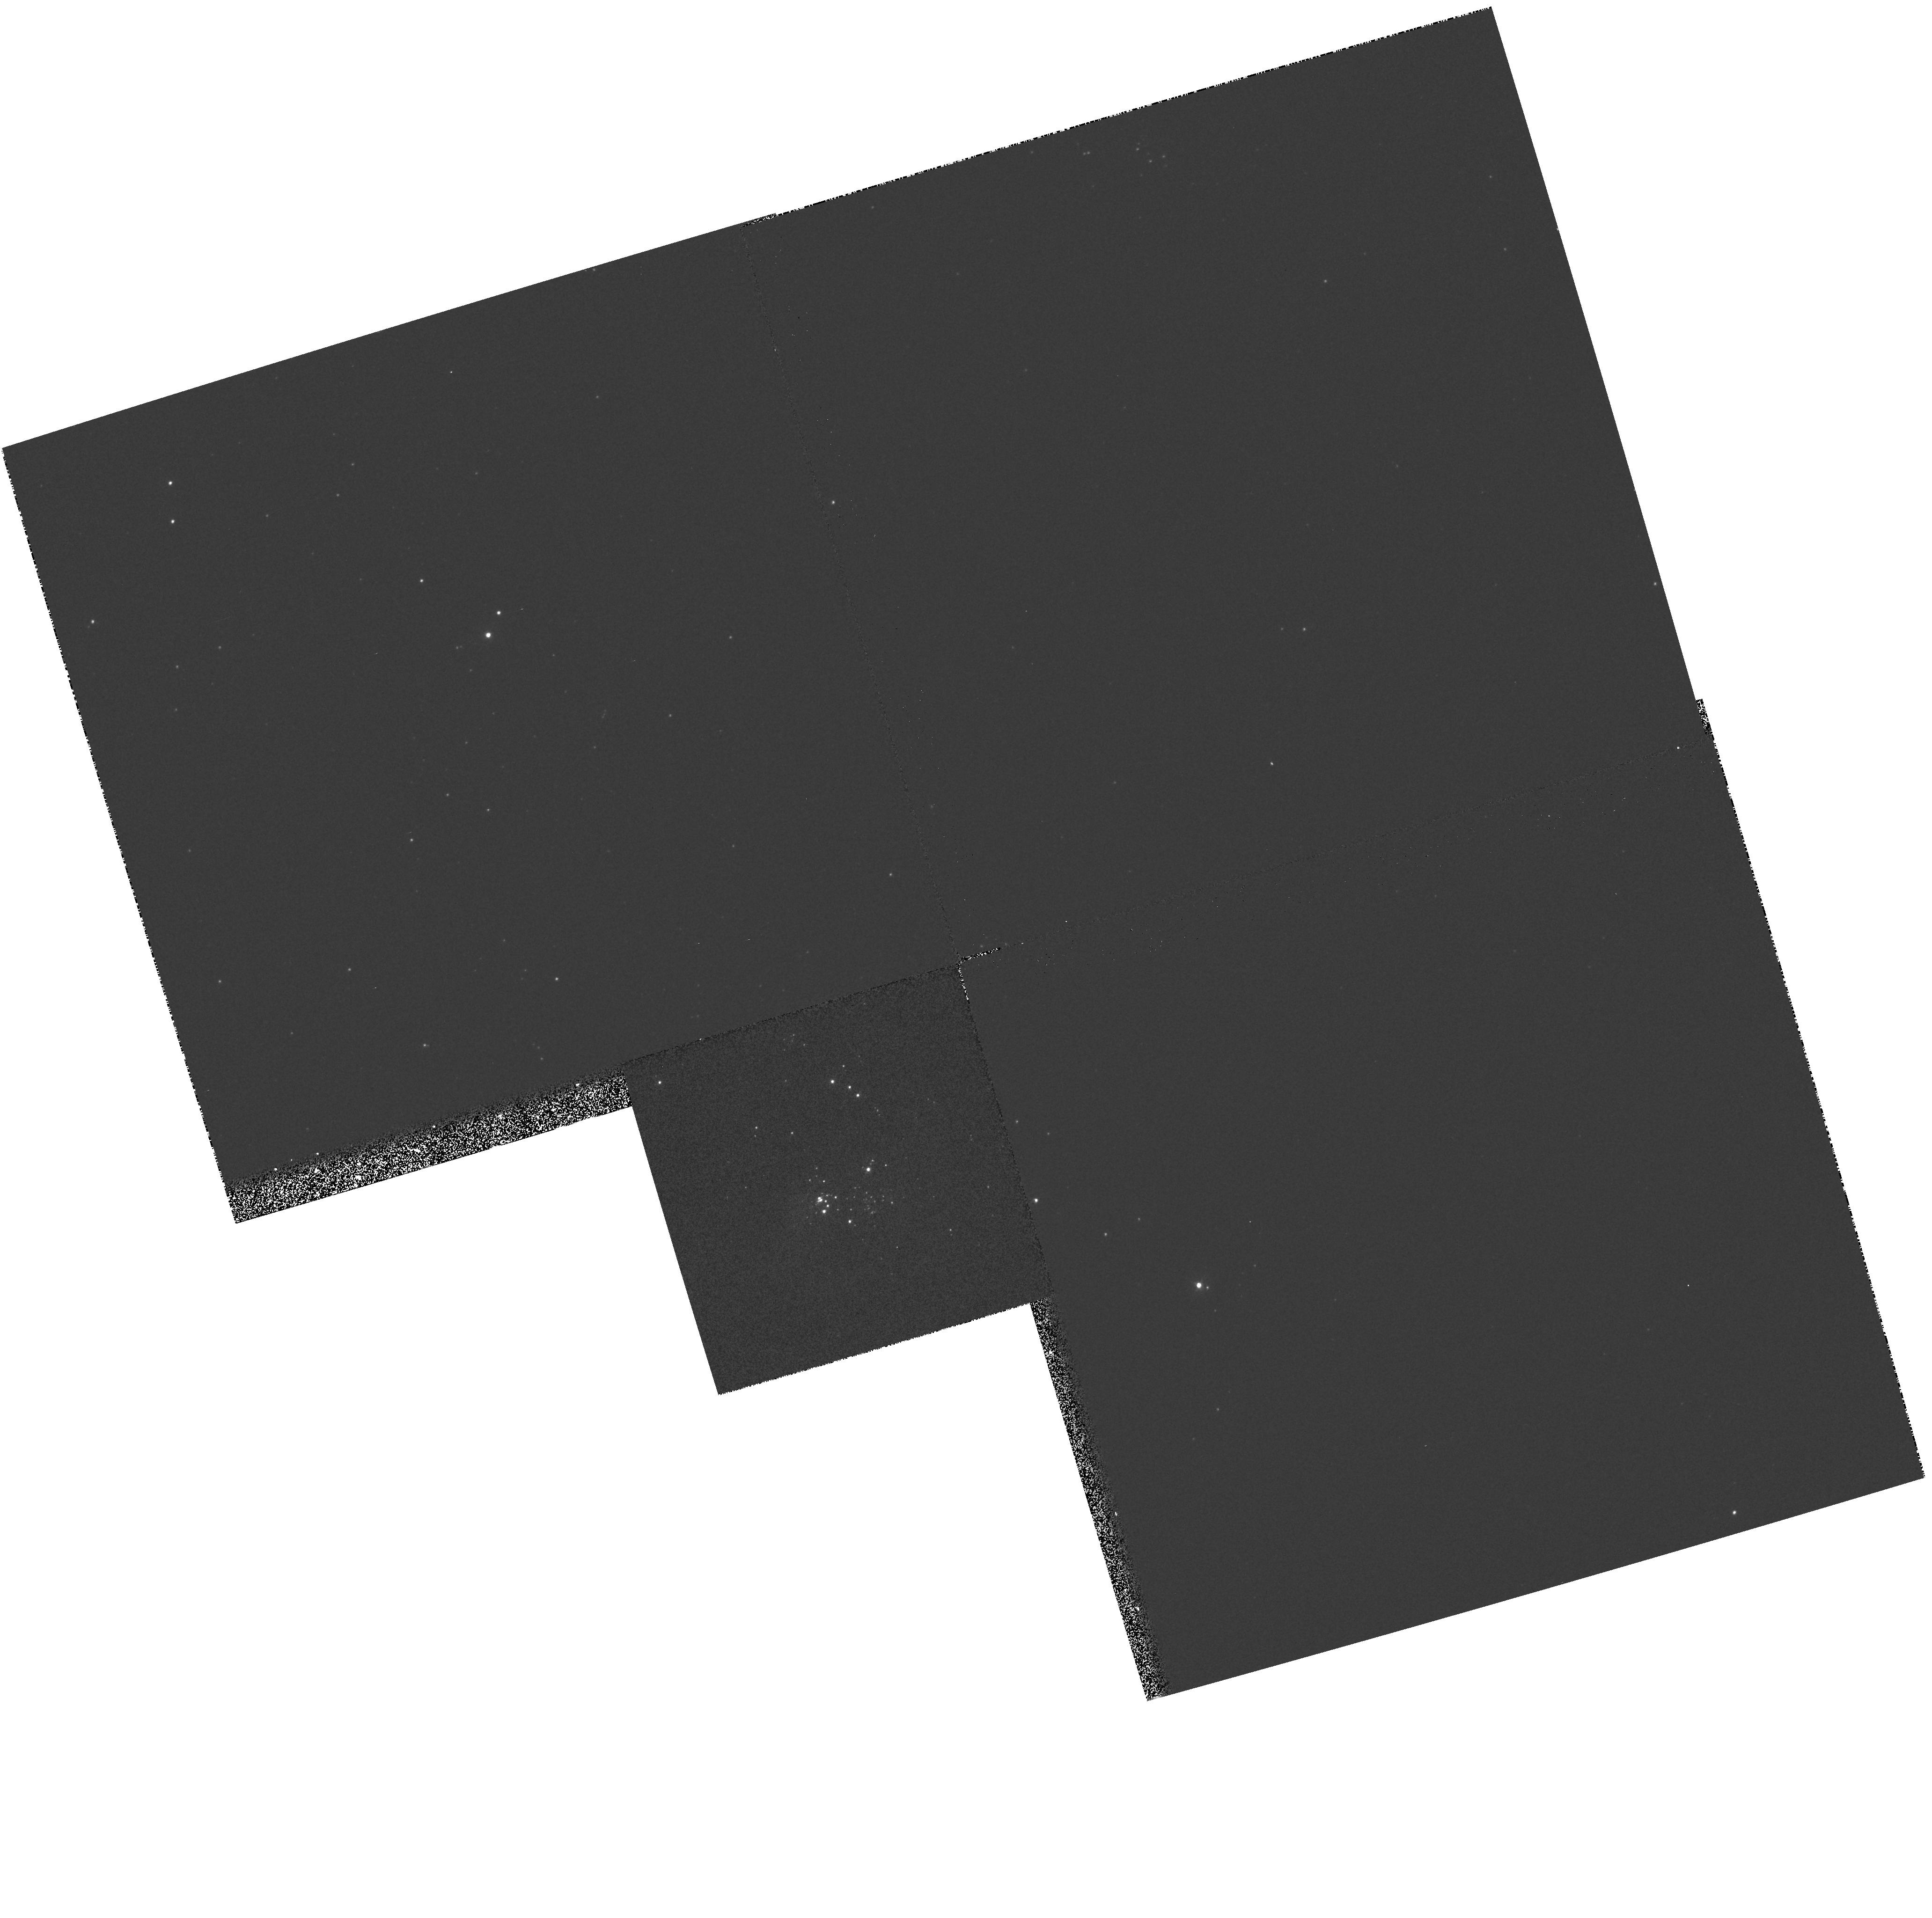
Target: M33-NEB4. Instrument: WFPC2/PC. Filter: F336W. Exposure: 5 min. Observation ID: hst_5384_07_wfpc2_pc_f336w_u2c607

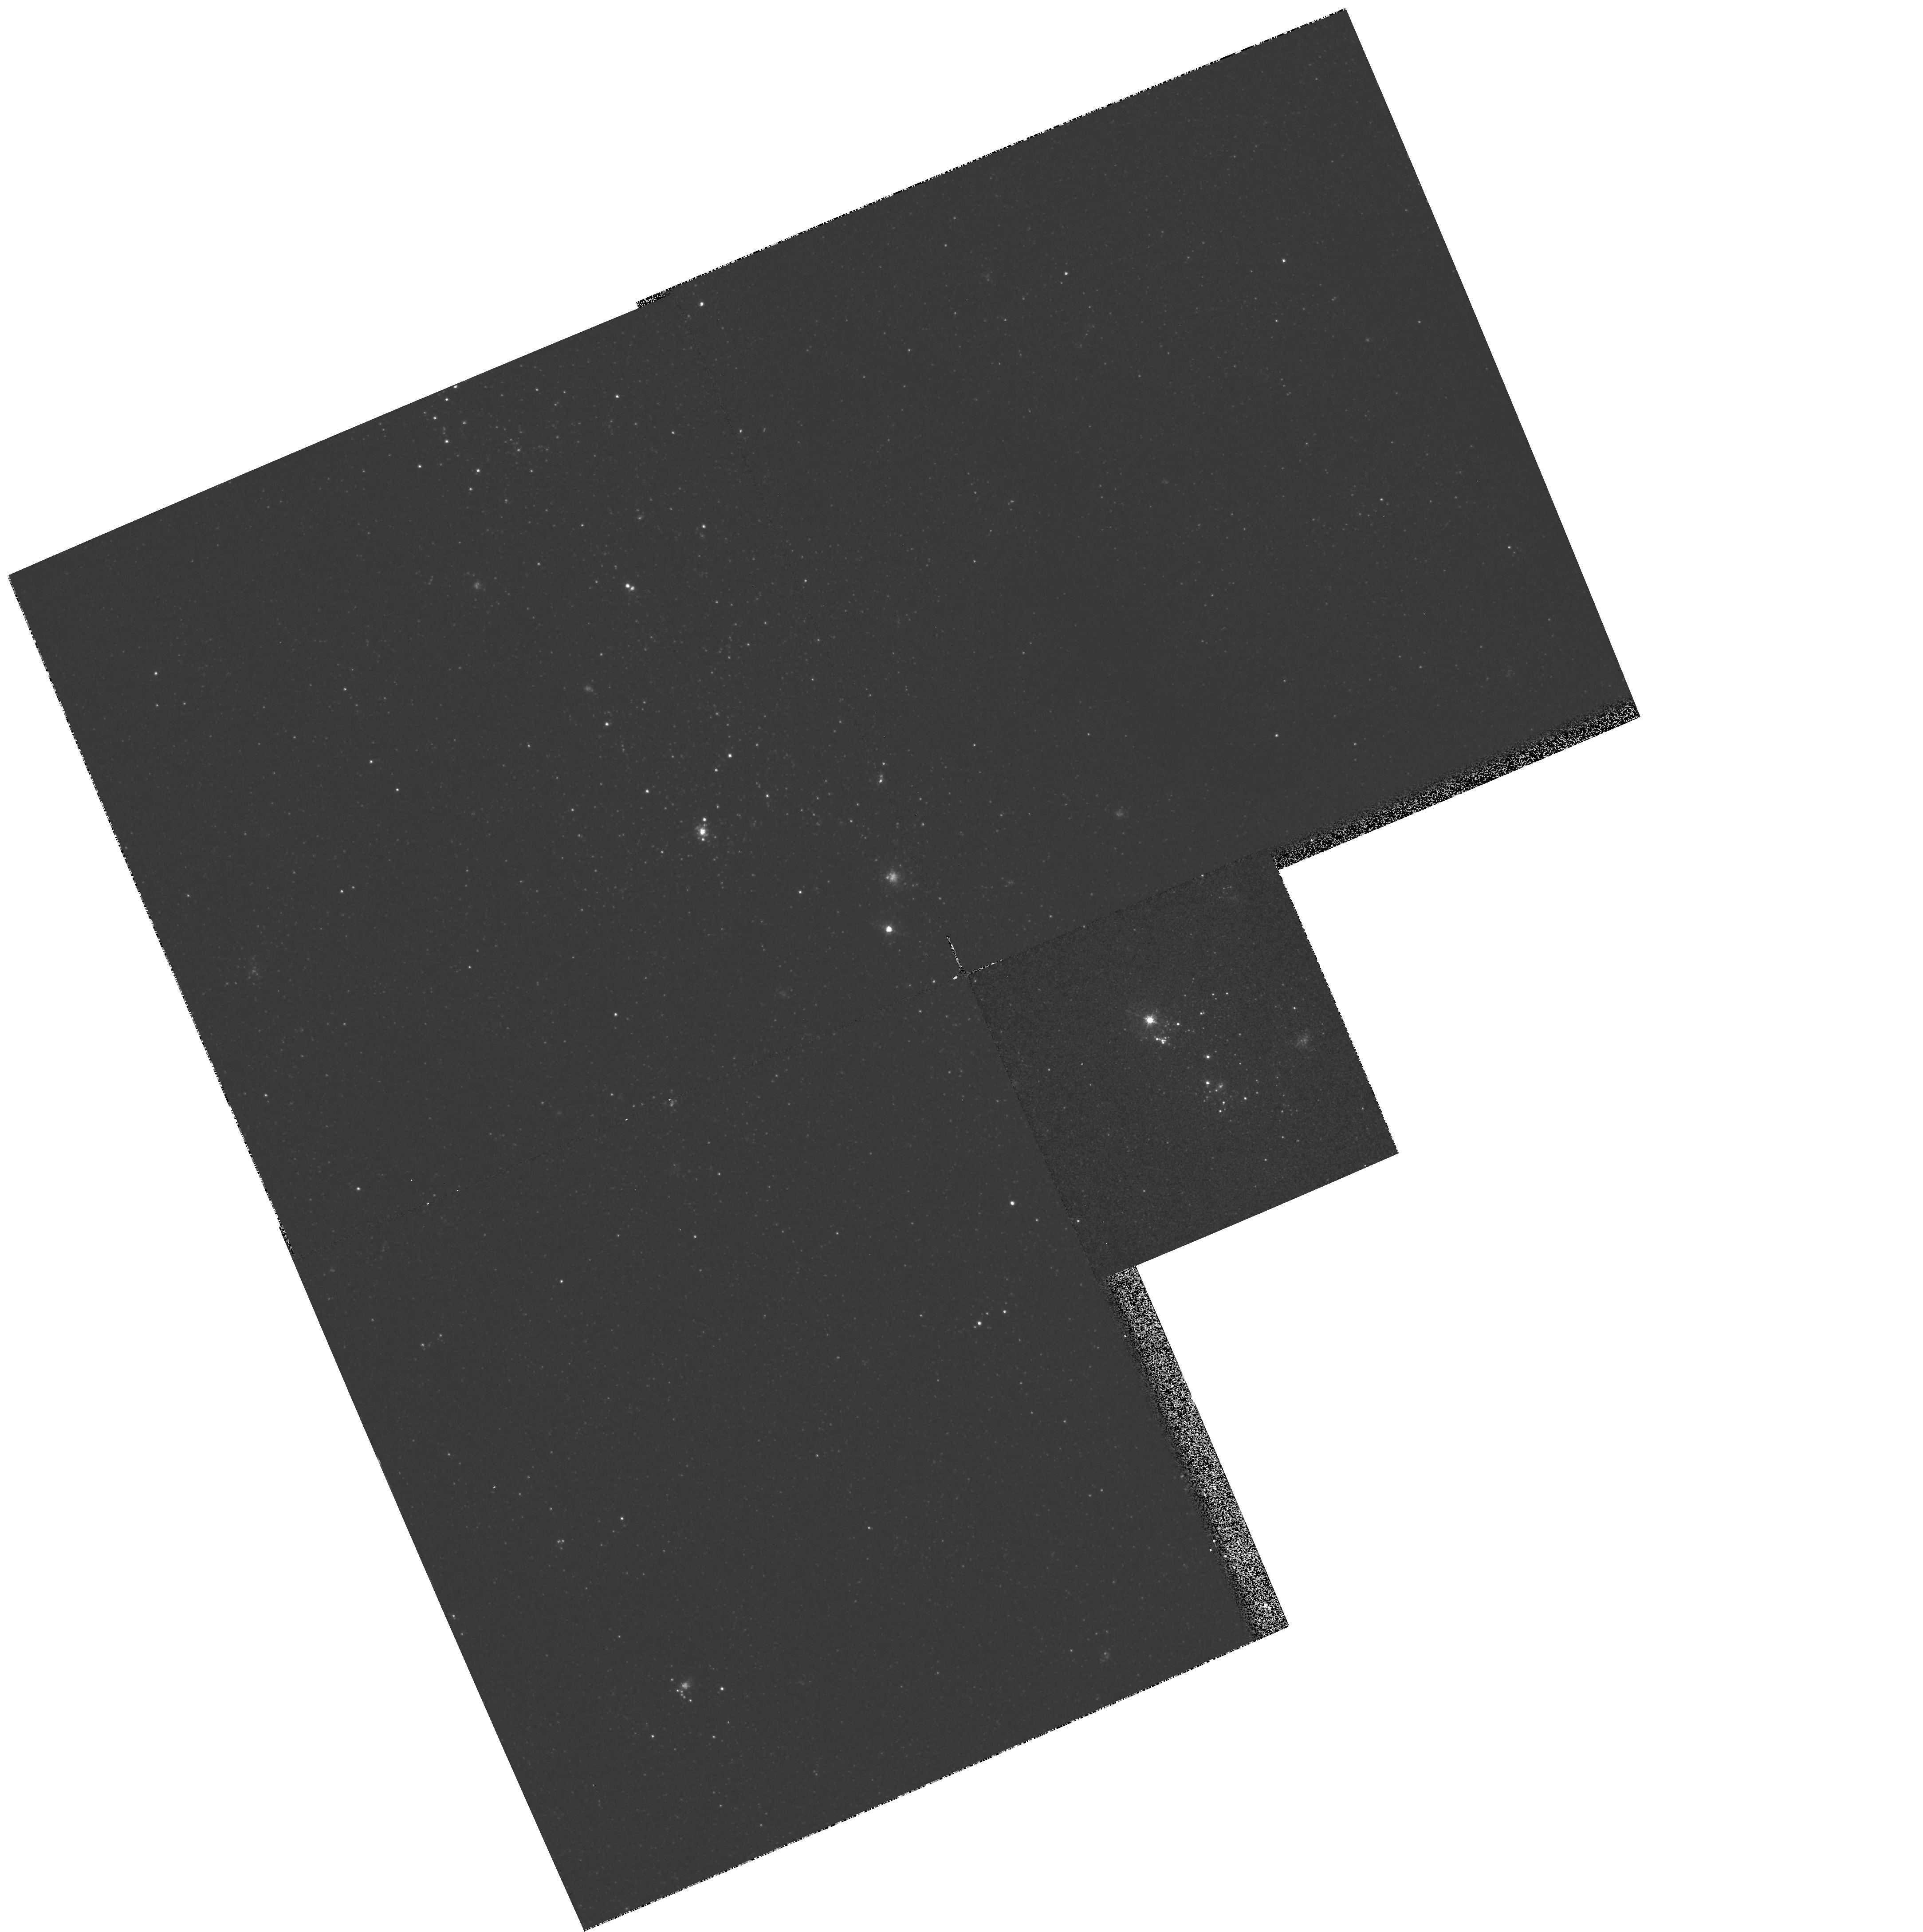
Target: M33-NEB2. Instrument: WFPC2/PC. Filter: F547M. Exposure: 3 min. Observation ID: hst_5384_04_wfpc2_pc_f547m_u2c604

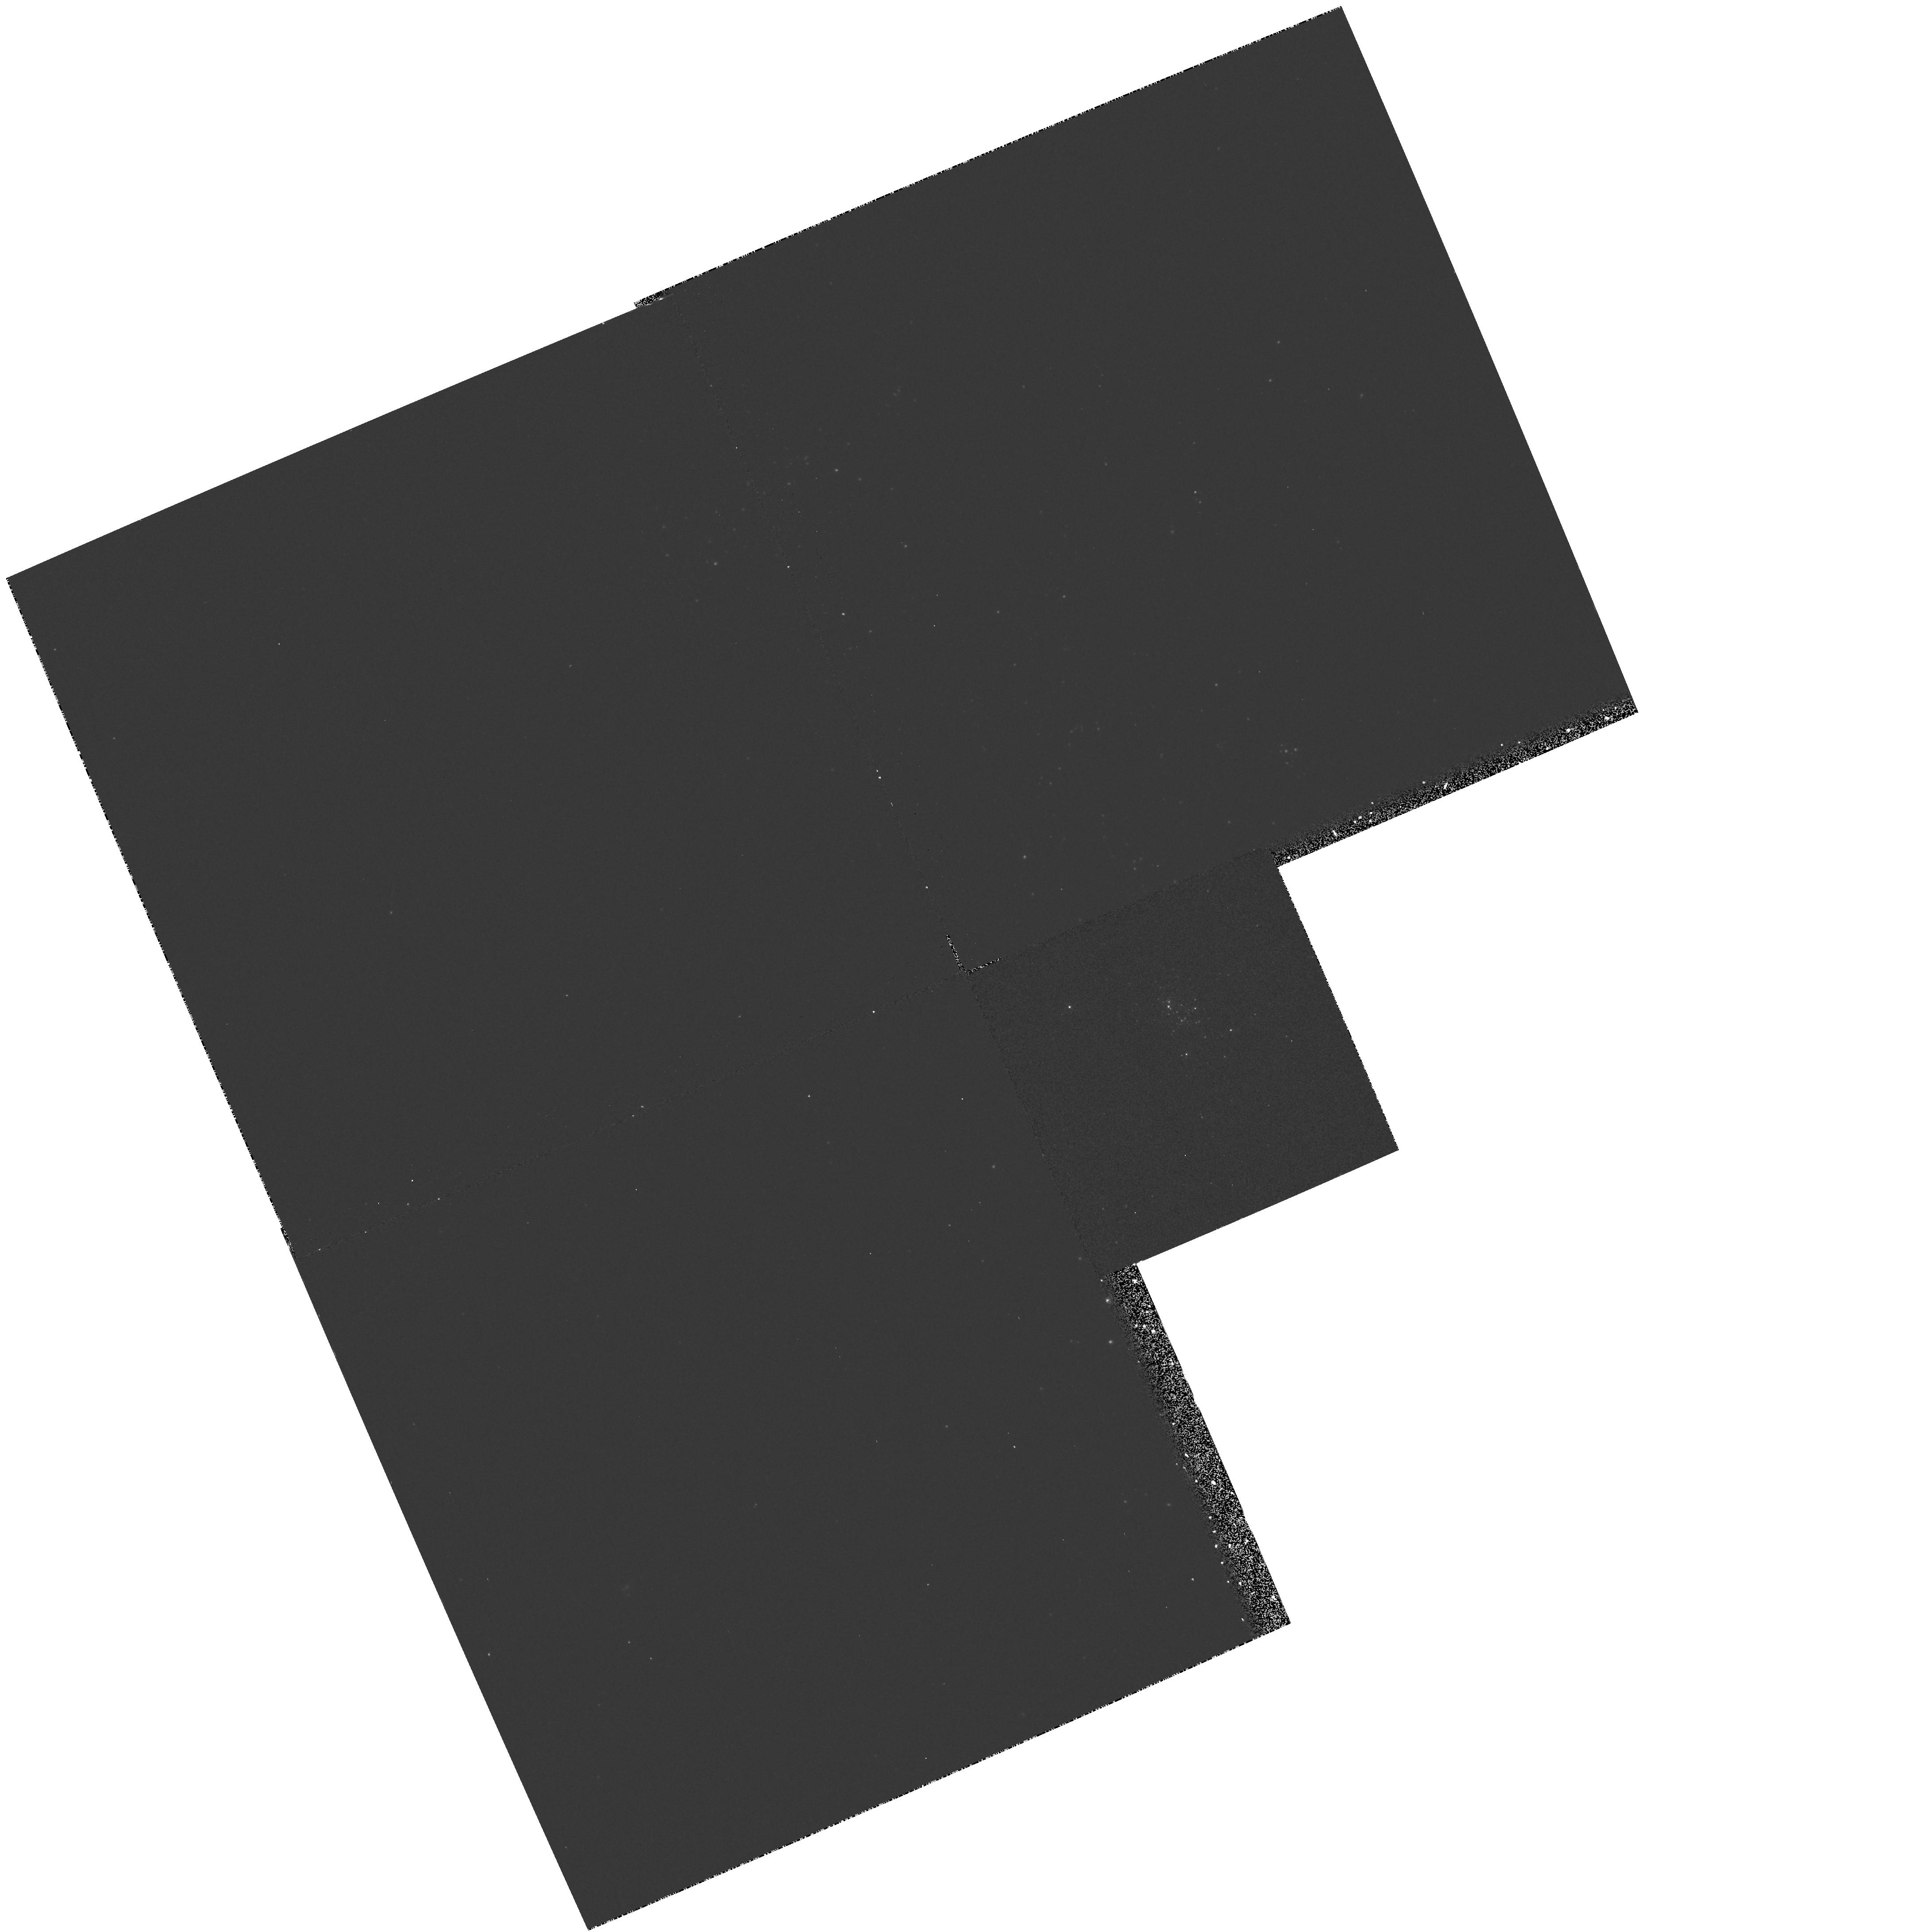
Target: M33-NEB3. Instrument: WFPC2/PC. Filter: F170W. Exposure: 12 min. Observation ID: hst_5384_05_wfpc2_pc_f170w_u2c605

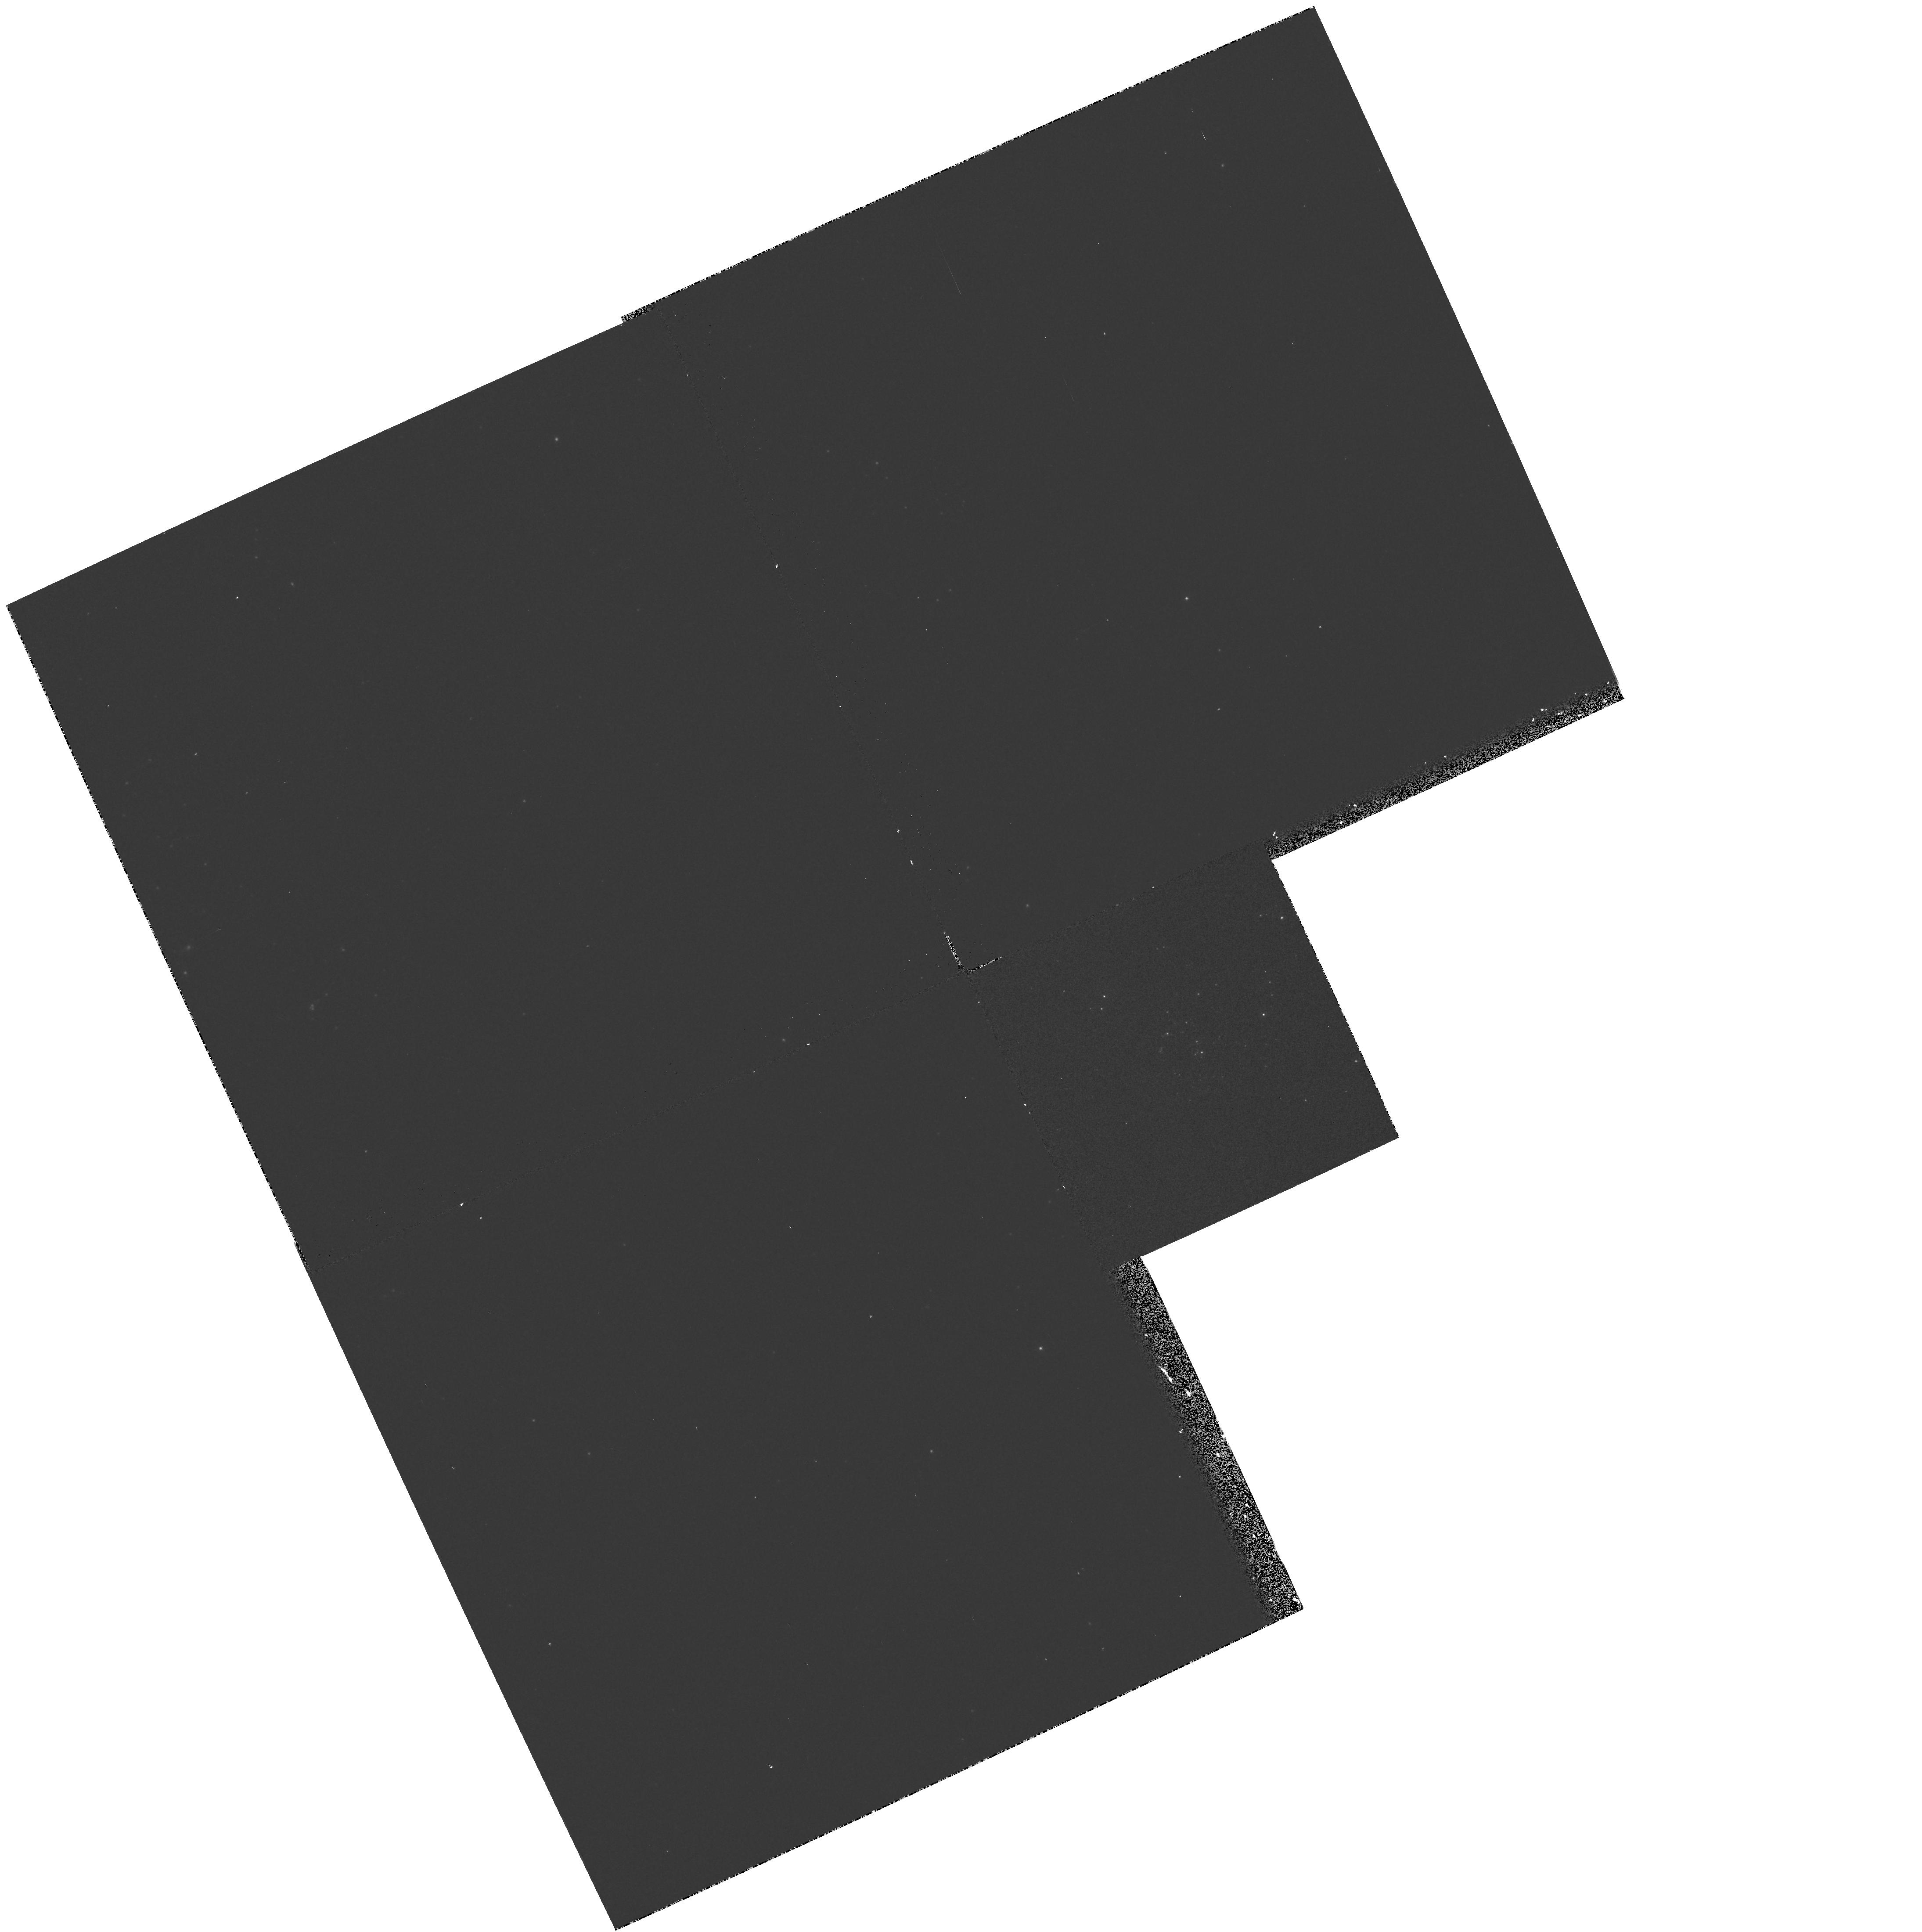
Target: M33-NEB6. Instrument: WFPC2/PC. Filter: F170W. Exposure: 12 min. Observation ID: hst_5384_09_wfpc2_pc_f170w_u2c609

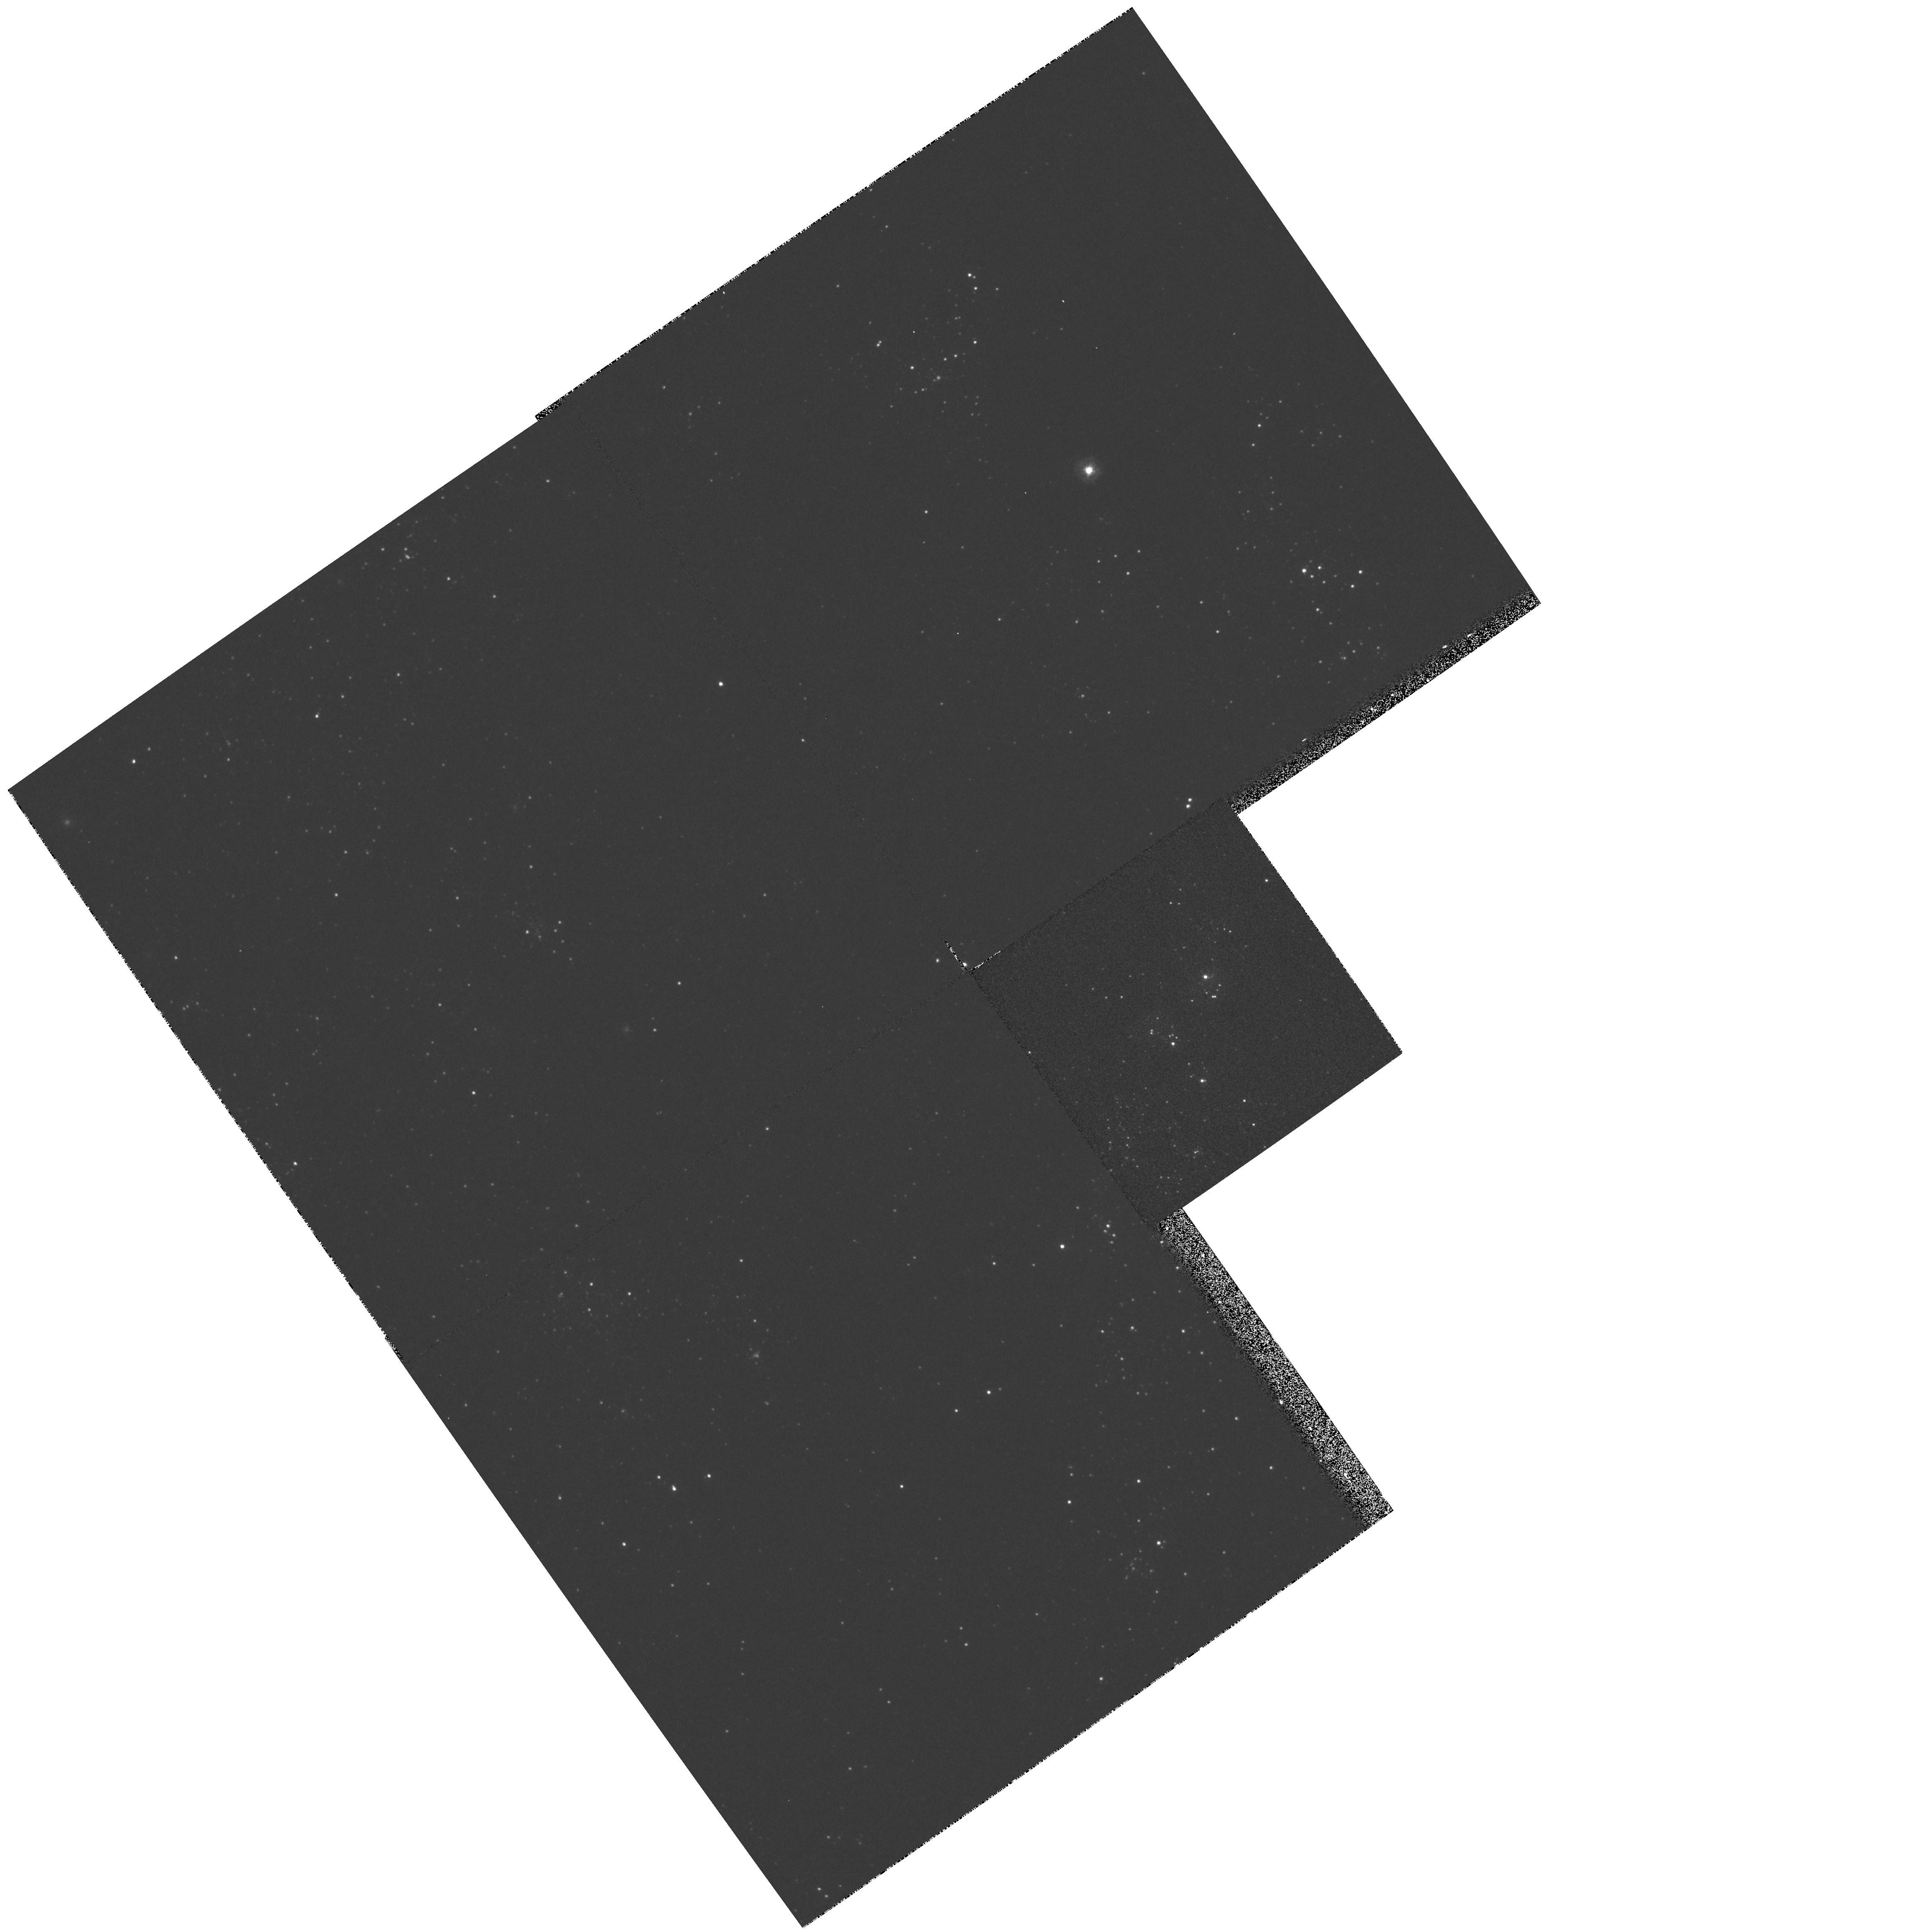
Target: M33-NEB1. Instrument: WFPC2/PC. Filter: F336W. Exposure: 5 min. Observation ID: hst_5384_01_wfpc2_pc_f336w_u2c601

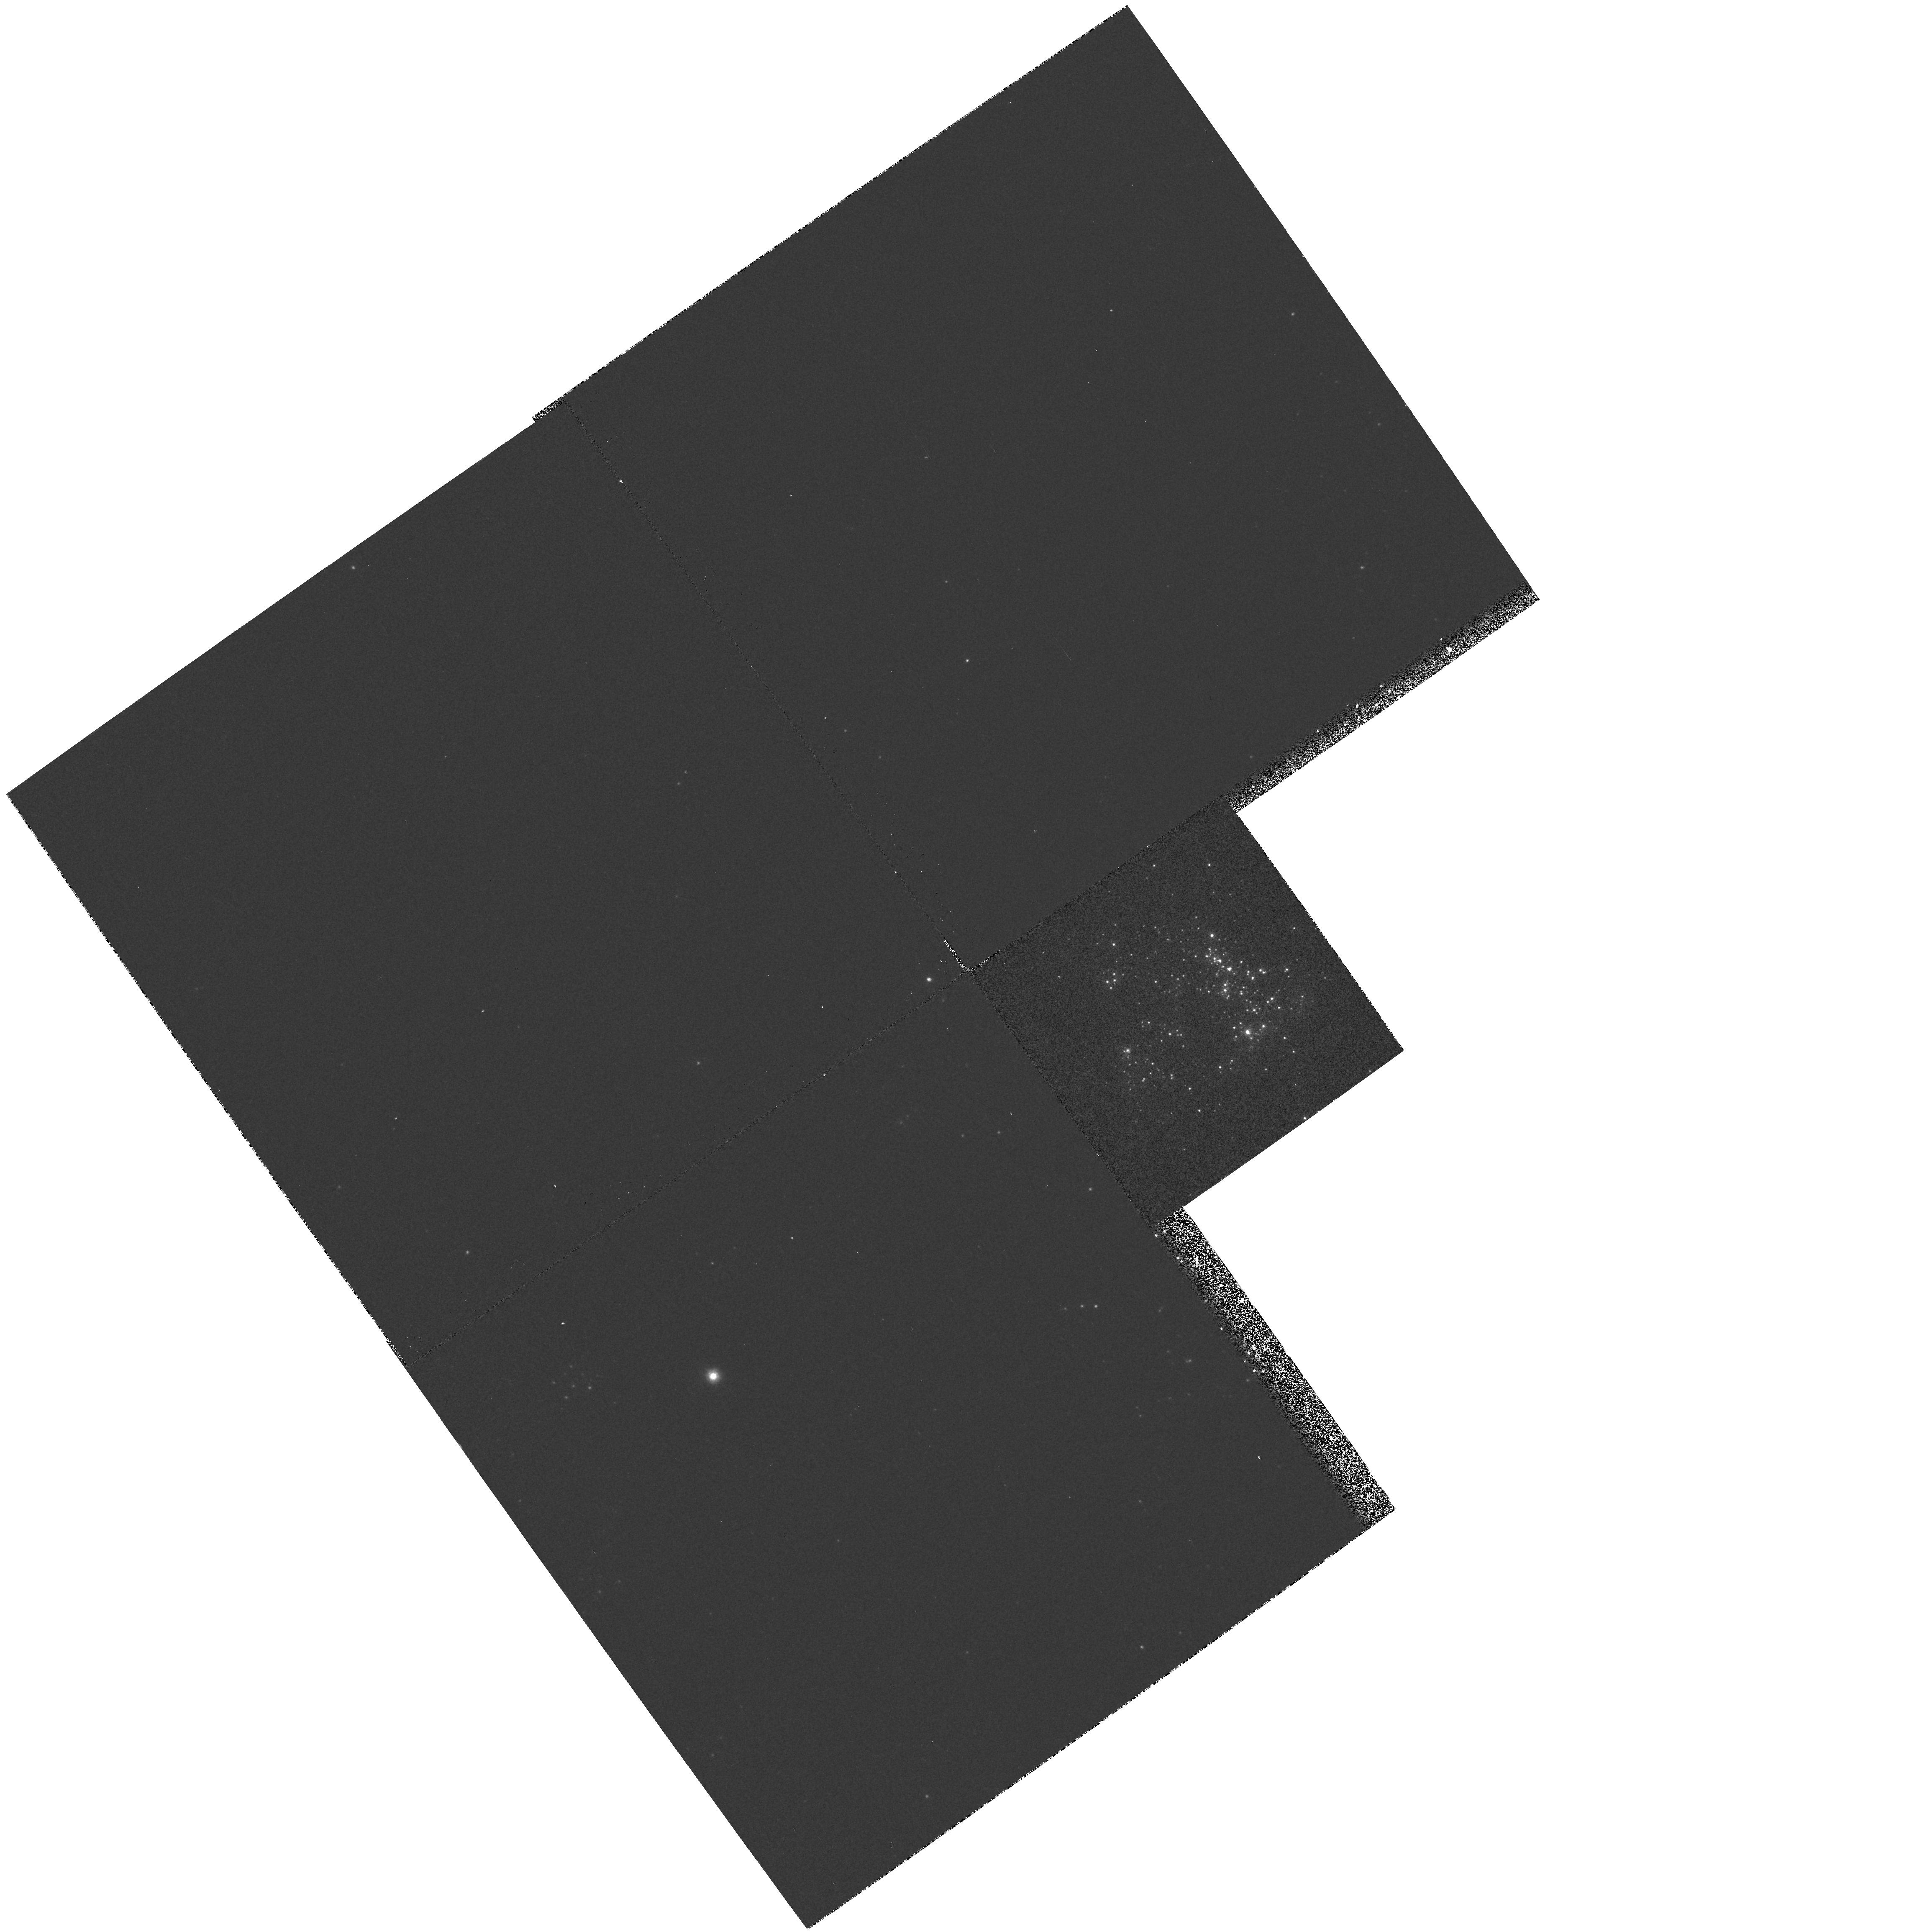
Target: M33-NEB7. Instrument: WFPC2/PC. Filter: F170W. Exposure: 12 min. Observation ID: hst_5384_0b_wfpc2_pc_f170w_u2c60b

RESOLVED AND COMPOSITE PROPERTIES OF THE GIANT HII REGIONS IN M33 CYCLE4MEDIUM (PI: Waller, William)

We propose to evaluate the degree to which metal abundance affects stellar population at the high-mass end. We will target the galaxy M33, whose proximity and large sample of HII regions of differing metallicity make it ideally suited for such a study. Rather than relying on COMPOSITE spectral indices of stellar population, we will exploit the superior acuity of the HST to RESOLVE the individual stars that underly and power 6 of the brightest HII regions in M33. Through multi-band imaging with the WFPC2 camera and subsequent photometry, we will be able to differentiate among the upper main-sequence, giant, supergiant, and Wolf-Rayet stars. Once we resolve and decompose the ionizing clusters, we will then be able to provide a critical evaluation of the relationship between metallicity and stellar population. Moreover, by comparing the resolved stellar populations in M33's giant HII regions with their composite colors and emission-line properties, we will be able to provide an essential foundation for interpreting the composite spectral indices of starburst regions in more distant galaxies.